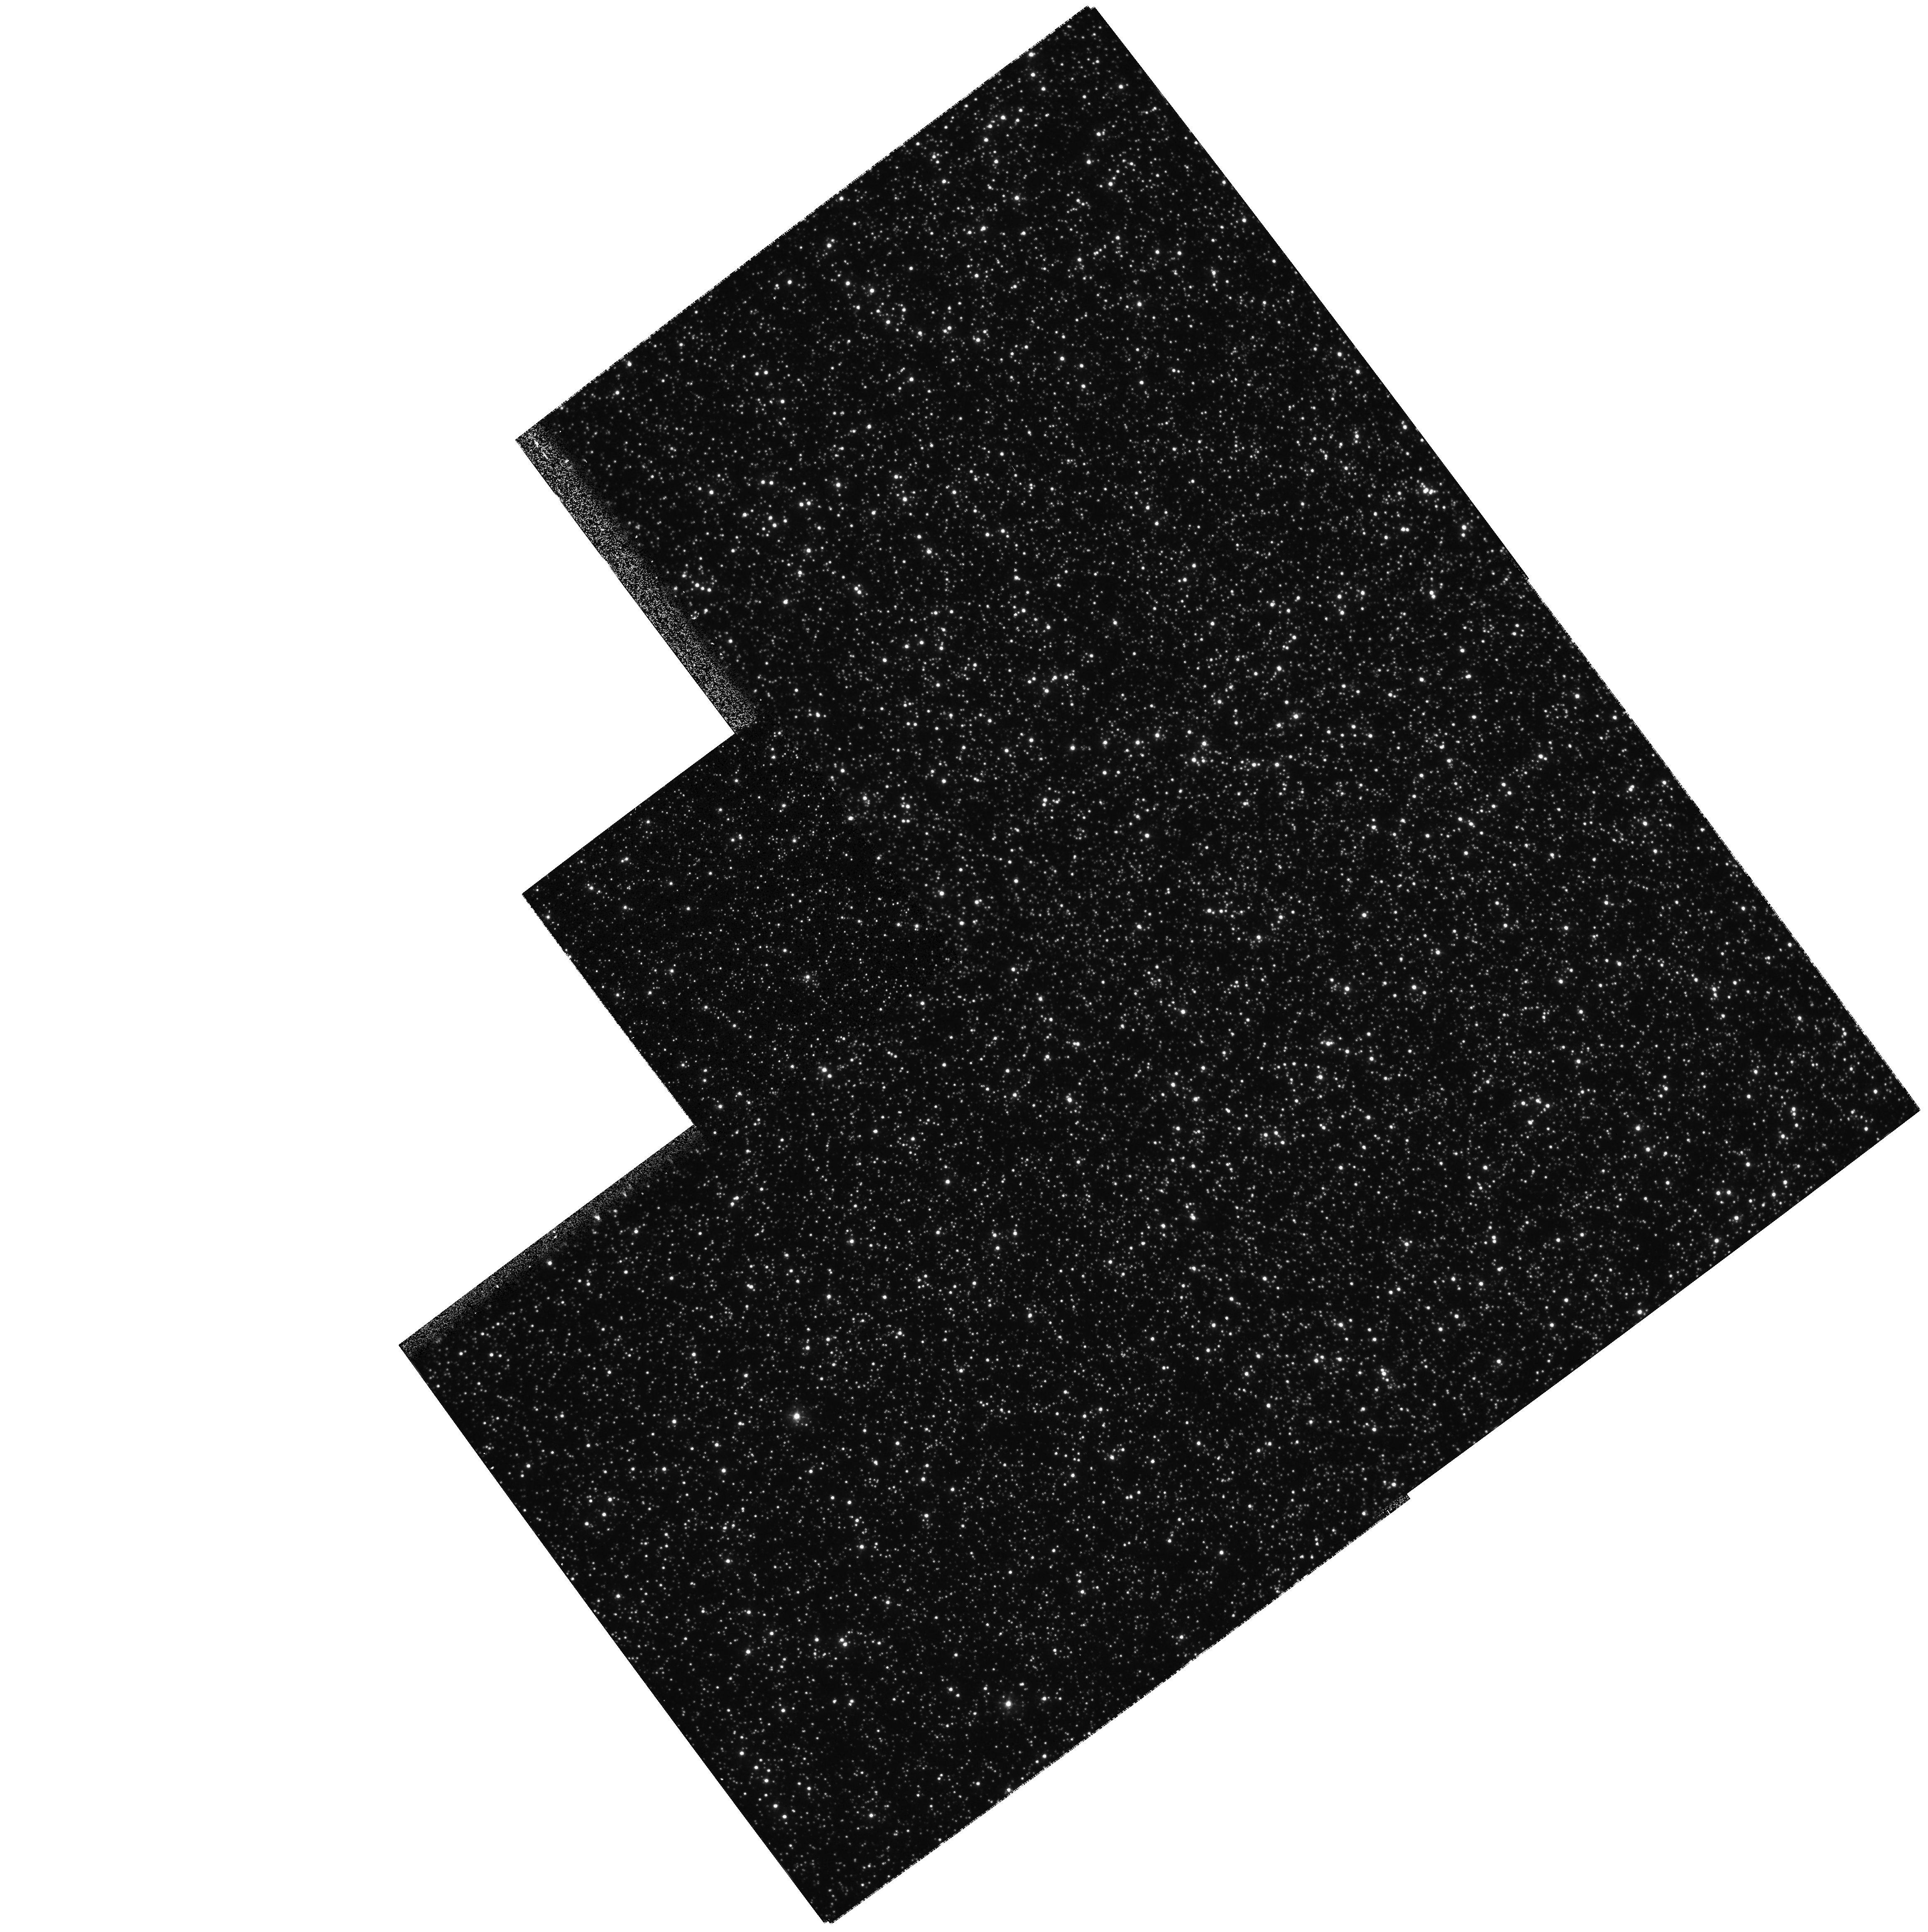
Target: NGC5139. Instrument: WFPC2/PC. Filter: F336W. Exposure: 9 min. Observation ID: hst_6821_01_wfpc2_pc_f336w_u3y101

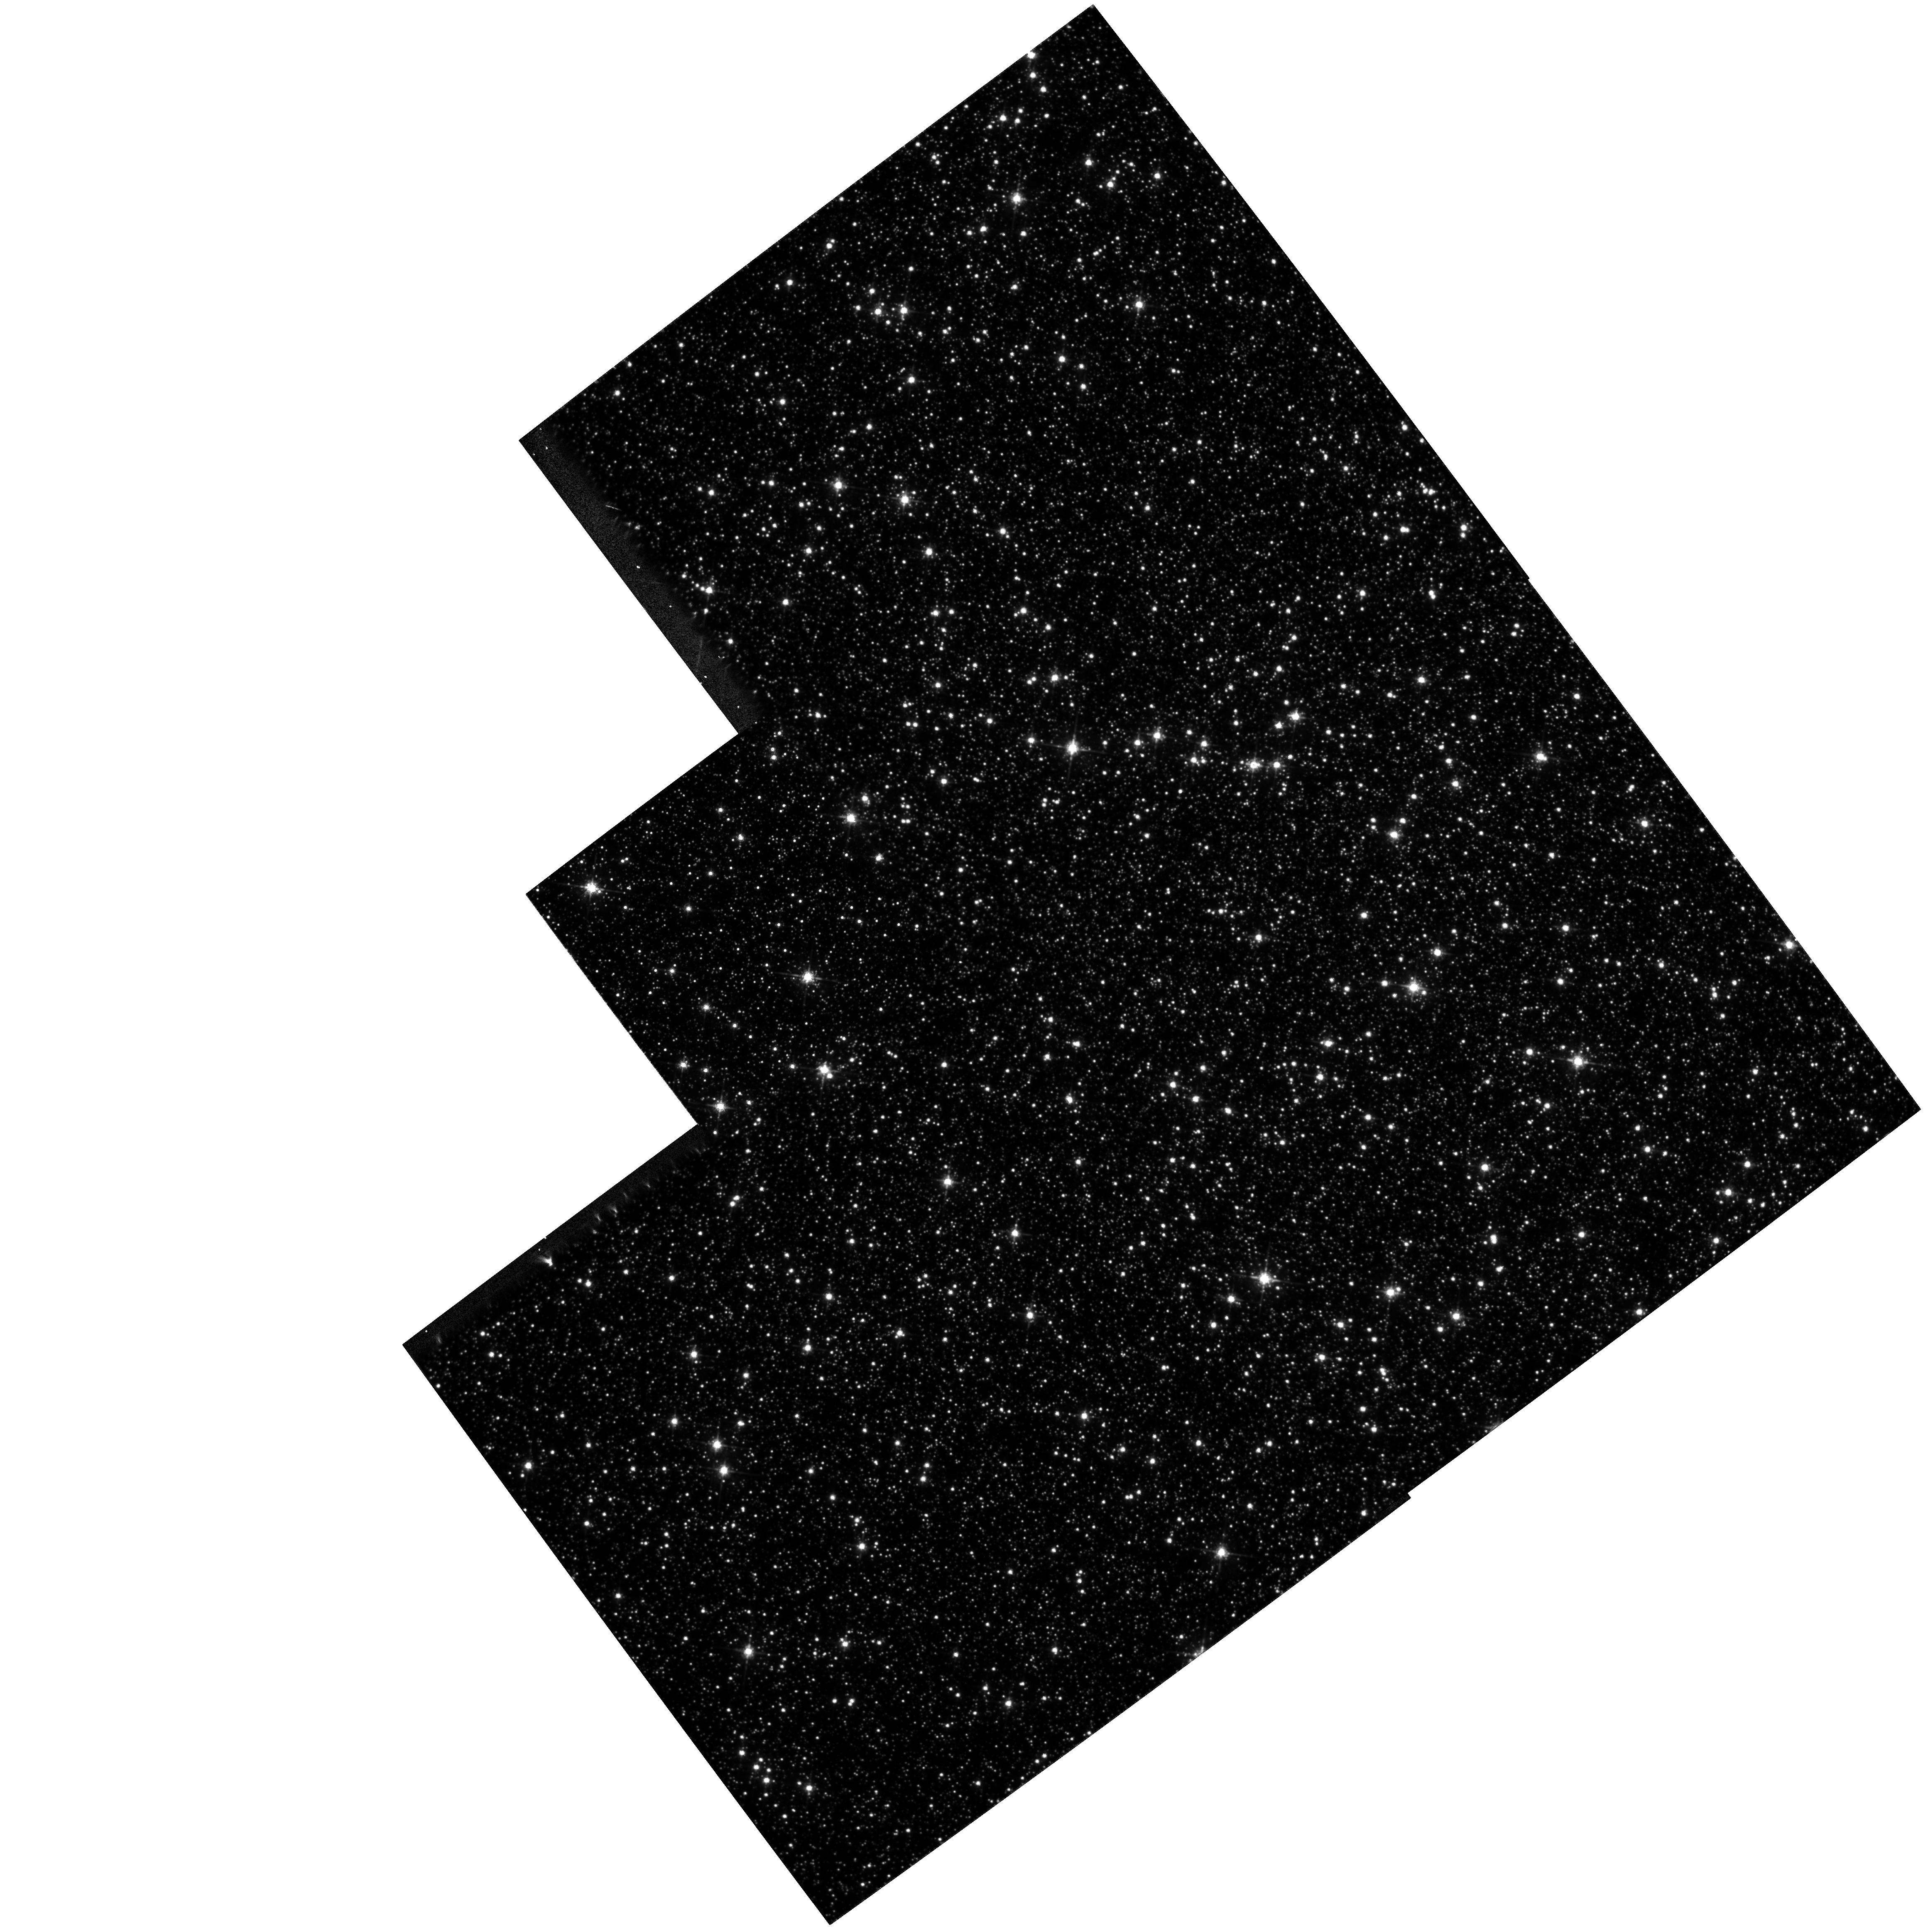
Target: NGC5139. Instrument: WFPC2/PC. Filter: F675W. Exposure: 14 min. Observation ID: hst_6821_01_wfpc2_pc_f675w_u3y101

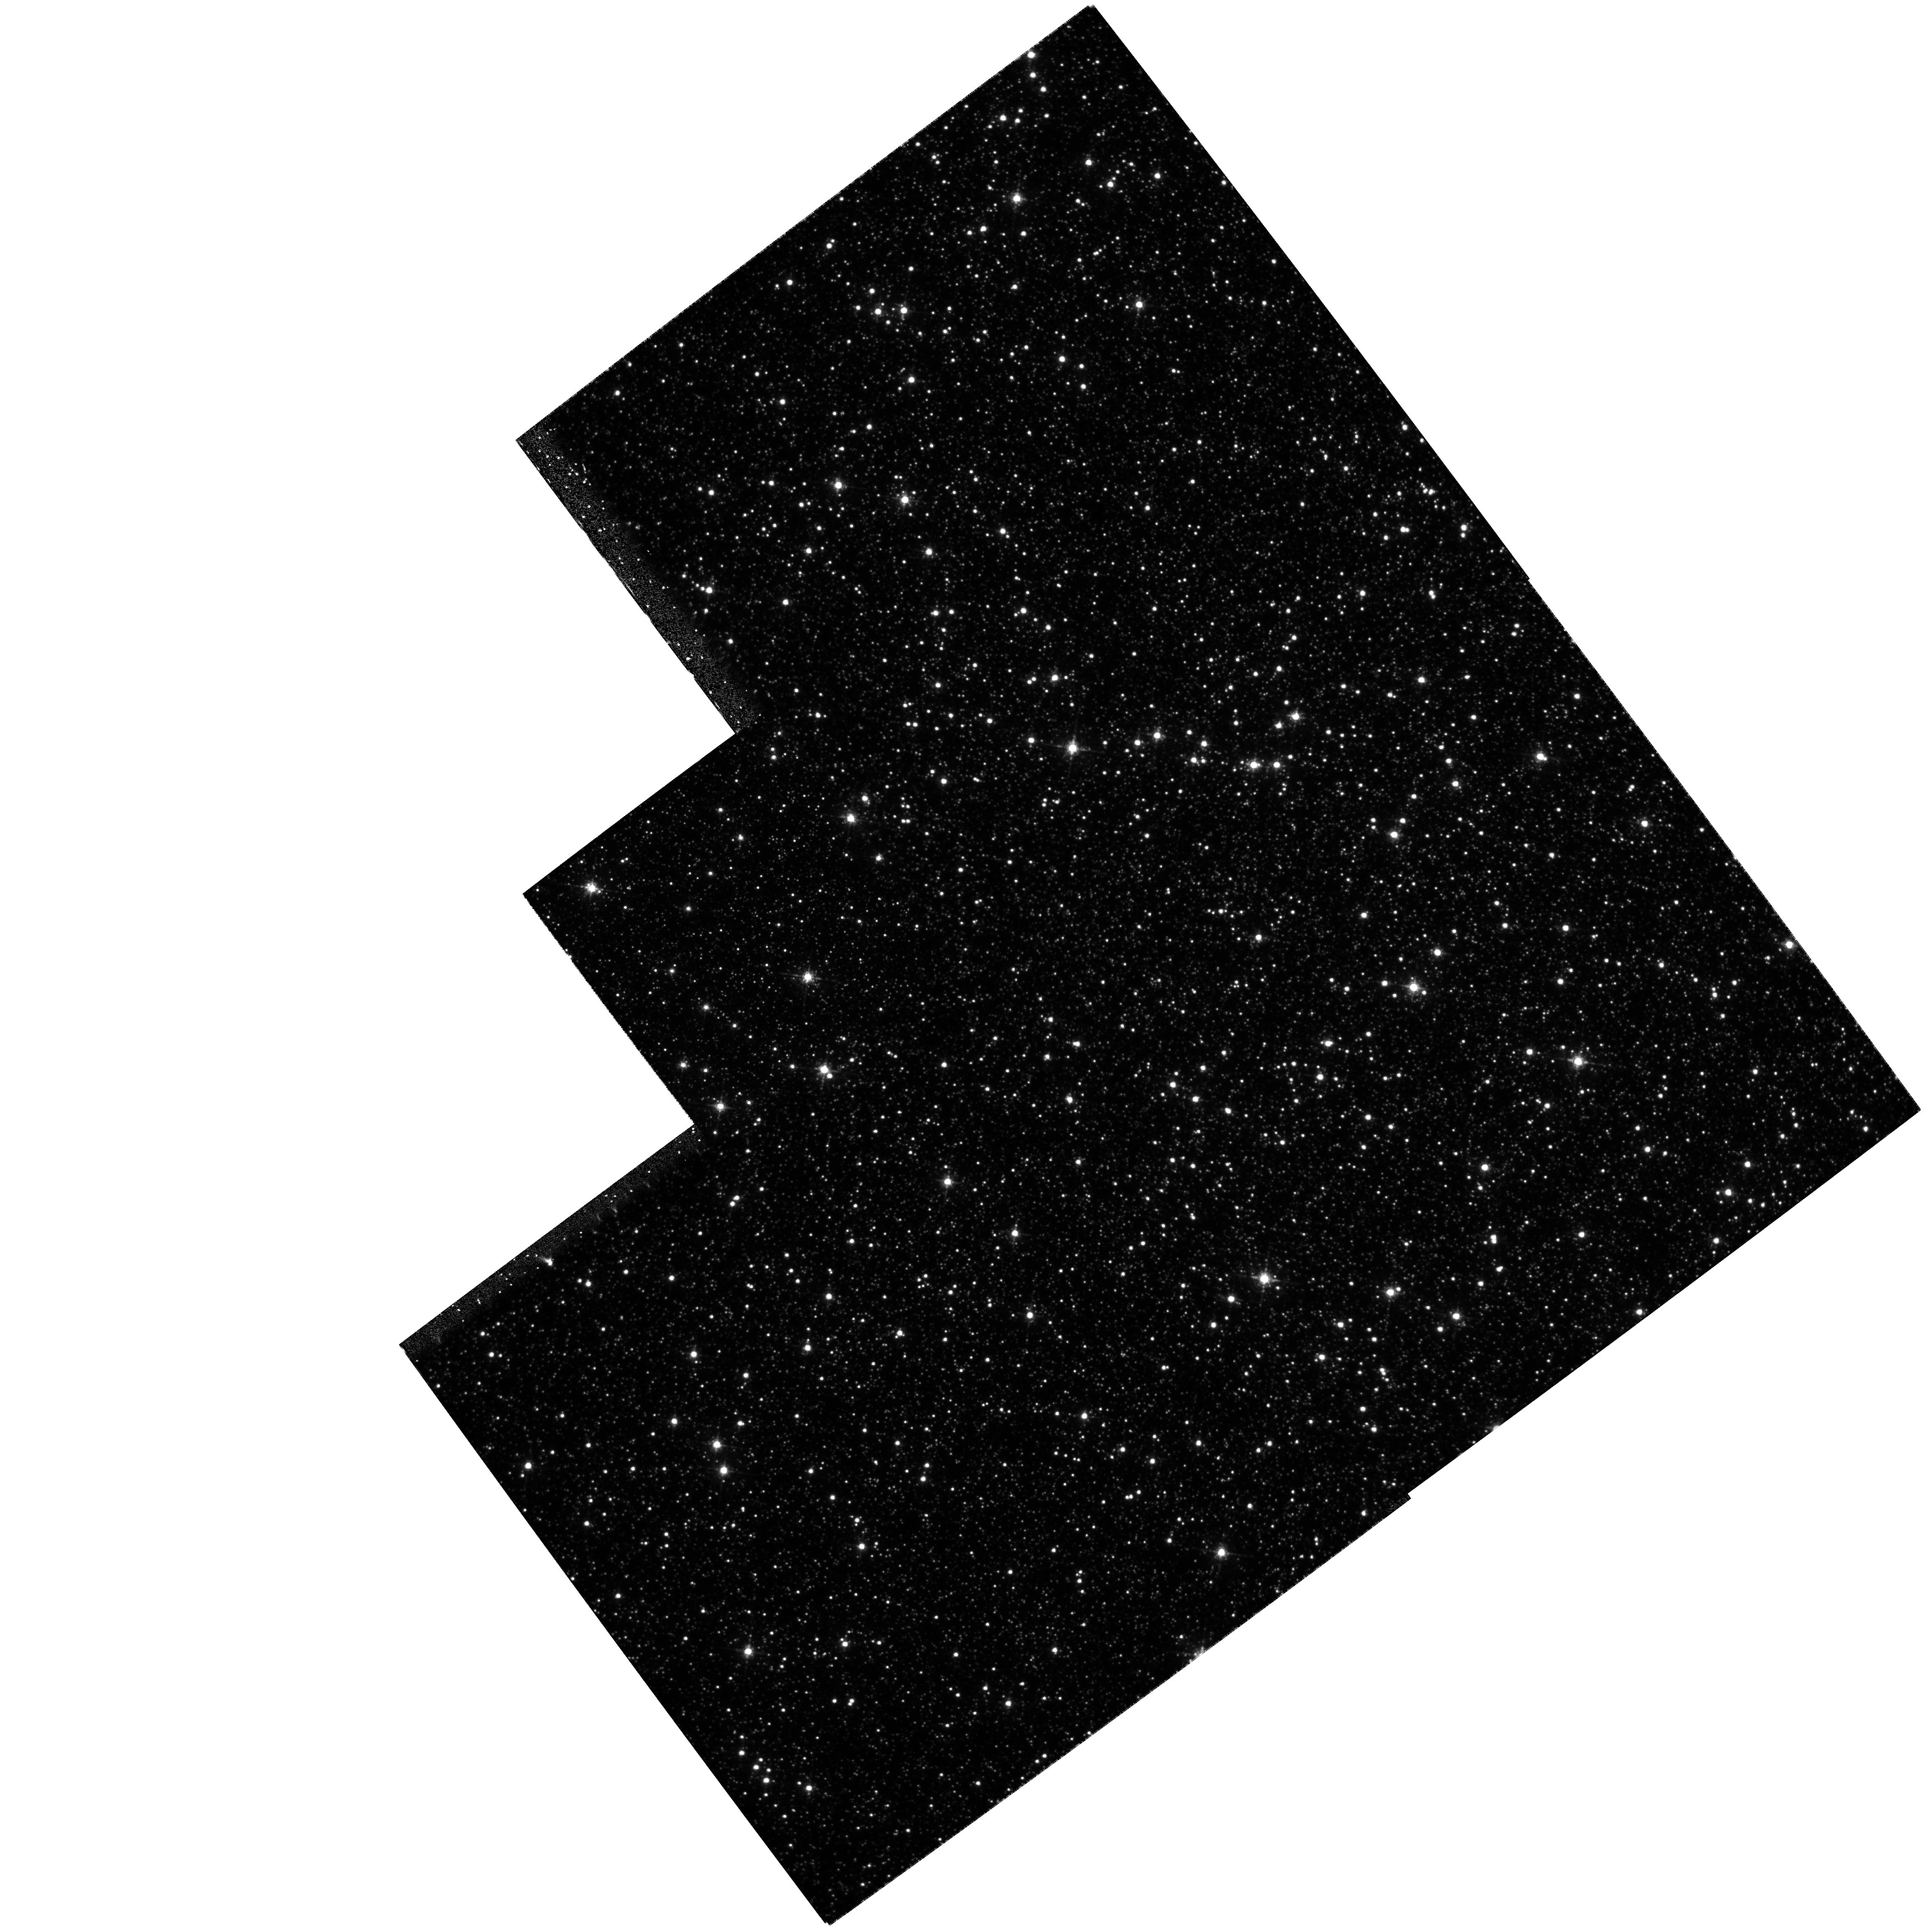
Target: NGC5139. Instrument: WFPC2/PC. Filter: F656N. Exposure: 2.7 h. Observation ID: hst_6821_01_wfpc2_pc_f656n_u3y101

Optical Counterparts for Low-Luminosity X -ray Sources in Globular Clusters (PI: Cool, Adrienne)

This project uses narrow band H-alpha imaging with the WFPC2 to search for optical counterparts for low-luminosity X-ray sources in the globular cluster Omega Cen. Remarkably little is known about this class of cluster X-ray sources, yet it apparently constitutes the largest known population of compact binary stars in globulars. Optical identifications are the critical first step in learning more about these systems. H-alpha imaging has a proven track record in identifying promising counterparts for low-luminosity X-ray sources in two globular clusters, NGC 6397 and NGC 6752. Optical identifications of the X-ray sources in Omega Cen will increase our database of compact, interacting binaries in clusters, allowing us to address fundamental questions about the formation of binaries and their role in cluster dynamical evolution.